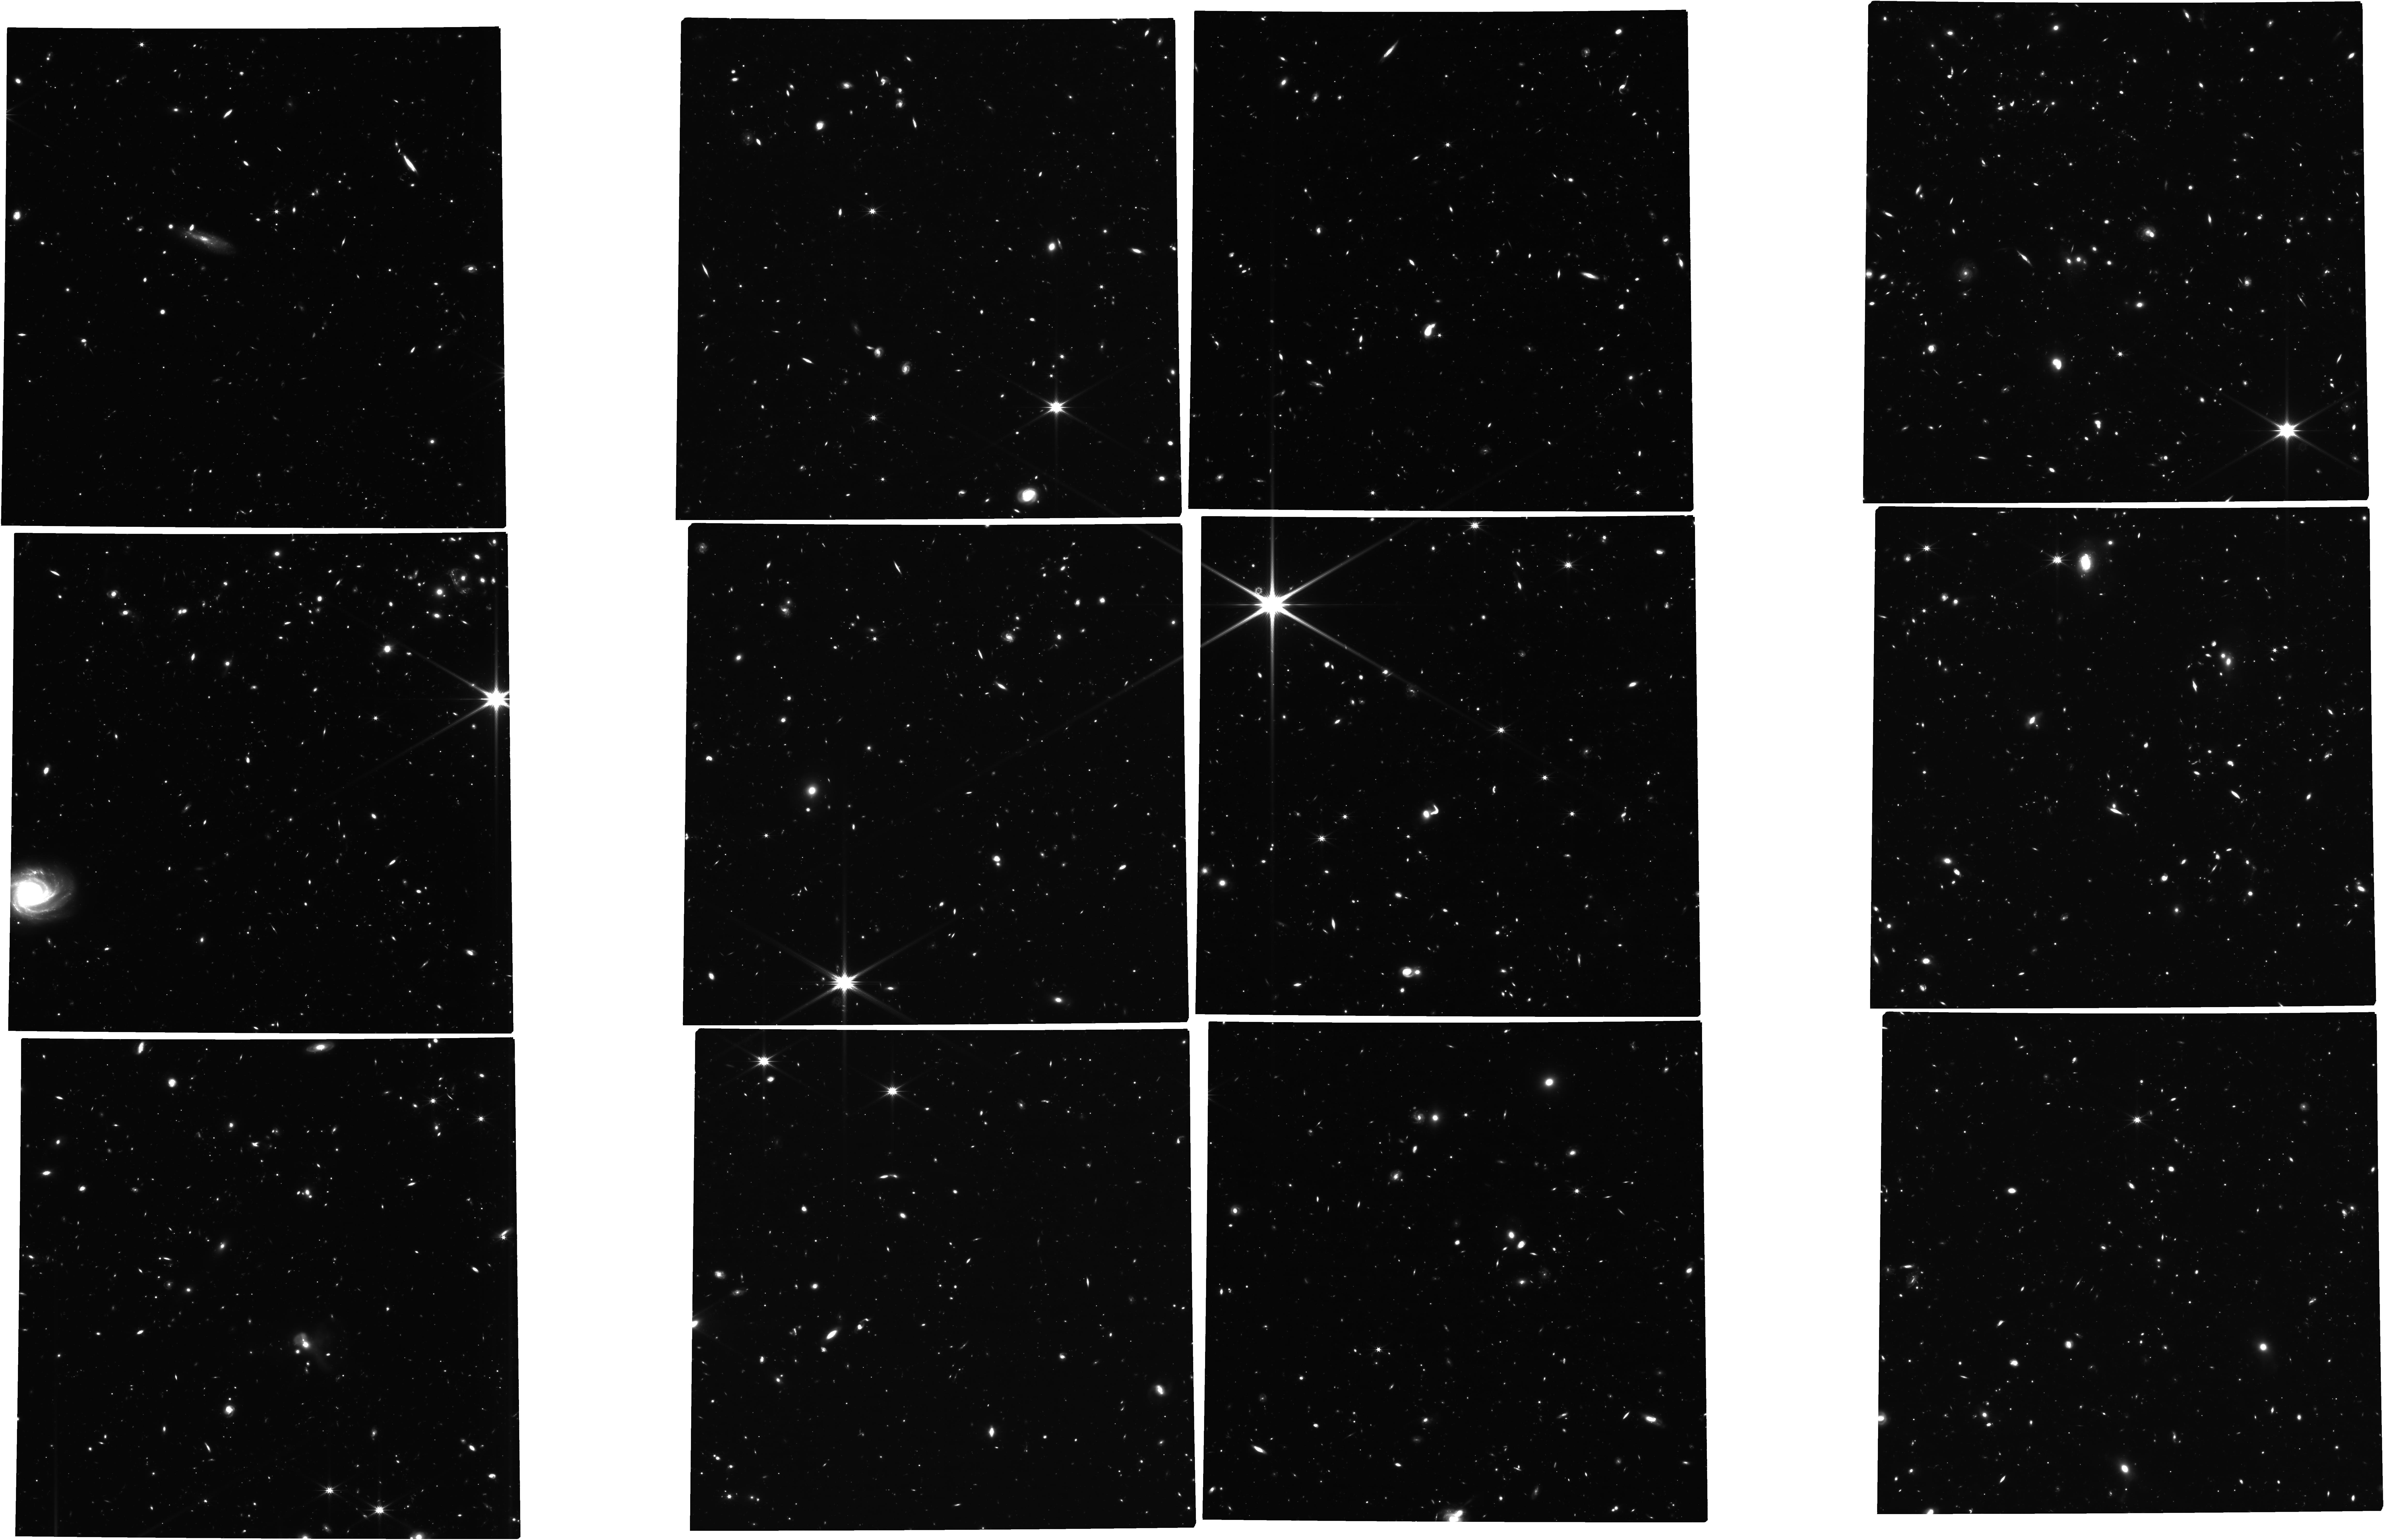
Target: BOOI. Instrument: NIRCAM. Filter: F322W2. Exposure: 31.5 h. Observation ID: jw03849-o001_t001_nircam_clear-f322w2

A Pristine IMF Probe of the Star-Forming Conditions in the Early Universe (PI: Gennaro, Mario)

Ultra-faint dwarfs (UFDs) are exquisite relics of the high-redshift Universe. Their remnant stellar populations preserve the star-formation conditions from a time prior to the epoch of reionization. Using these fossils, we can quantify how the state of the early interstellar medium affected the process of star formation. The impact of this primordial setting, with gas kinematics and metallicity distinct from today’s Milky Way environments, is expected to be encoded in the Initial Mass Function. However, before the advent of JWST, it has been impossible to robustly probe IMF variations beyond the Milky Way using the simple and direct method of counting stars. Resolved stellar population studies with HST have only scratched the surface of possible IMF variations within the Local Group. We propose deep JWST/NIRCam imaging observations to study the stellar initial-mass function (IMF) of the Bootes I UFD satellite, using resolved star counts. JWST/NIRCam can improve our knowledge of the IMF by providing the necessary sensitivity to go beyond the IMF peak, as well as a large field of view in the infrared. Deep and wide IR imaging is necessary to precisely estimate IMF parameters. Bootes I is the ideal candidate in terms of proximity and luminosity, and its ancient star-formation history ended before the onset of reionization. Our study will provide a benchmark for interpreting JWST observations of high-redshift galaxies caught in the act of forming stars, allowing a better characterization of the cosmic history of baryons.